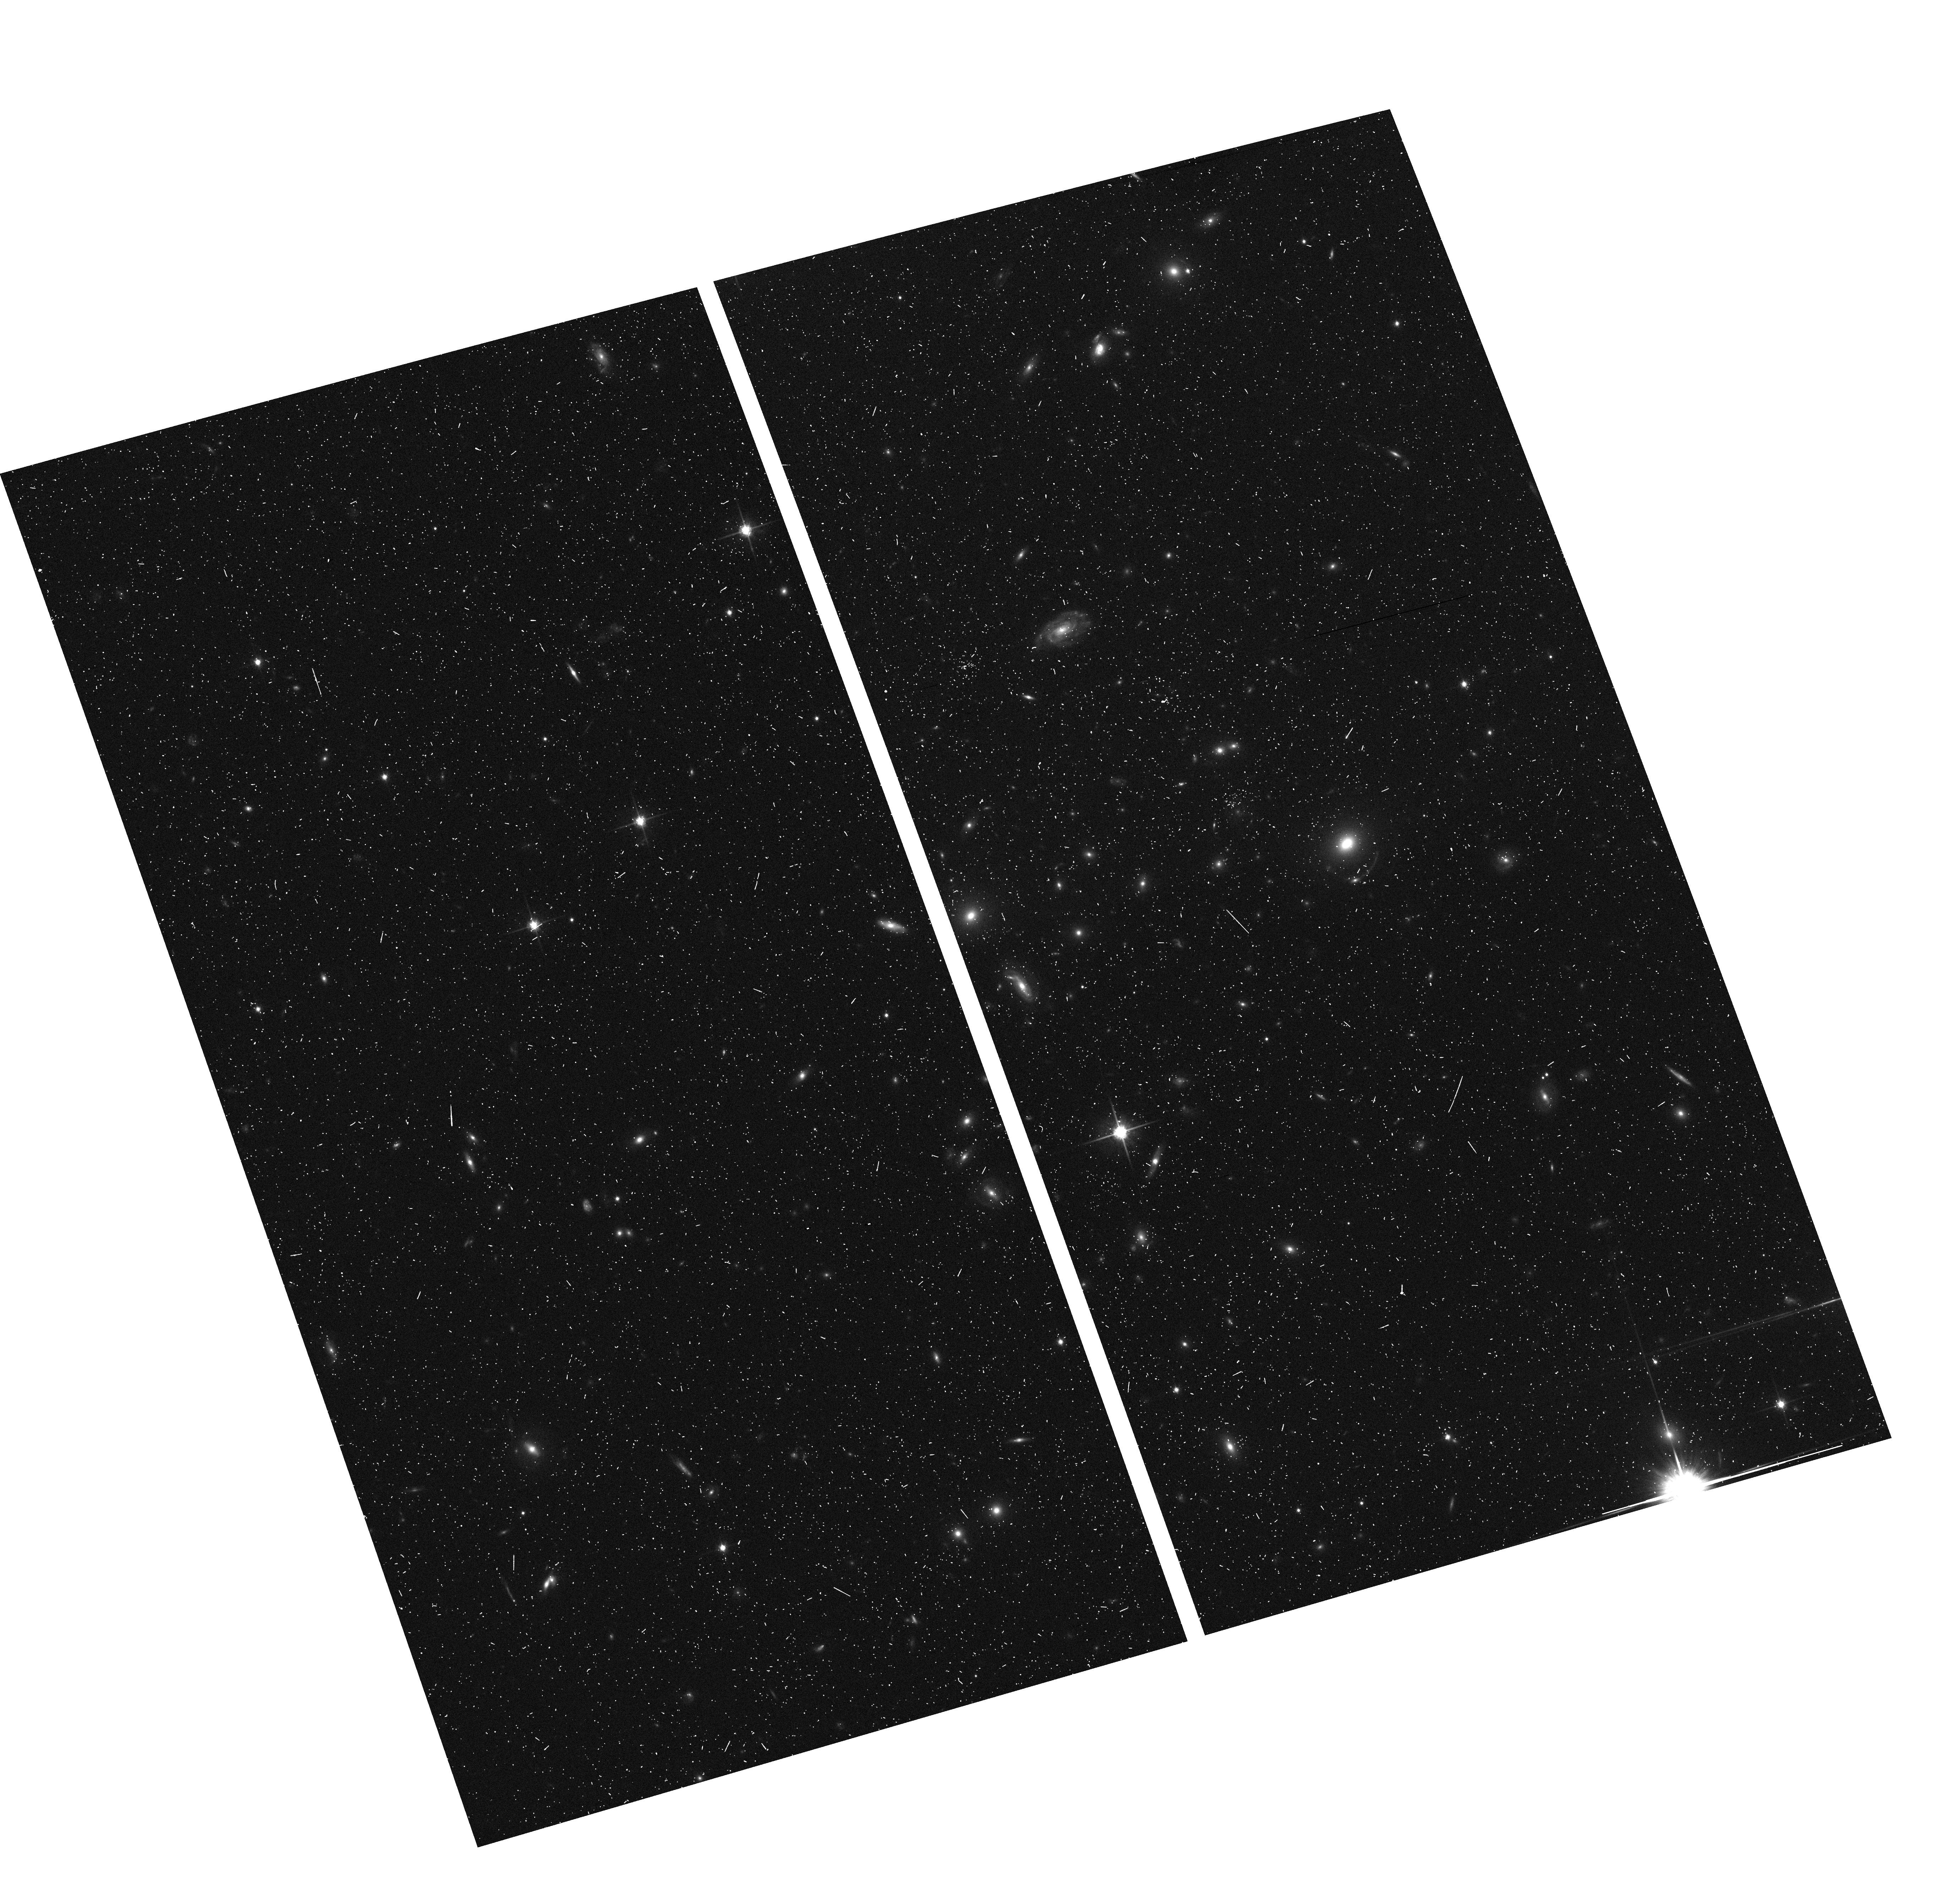
Target: SL2SJ085446-012137
Instrument: ACS/WFC
Filter: F814W
Exposure: 7 min
Observation ID: hst_10876_09_acs_wfc_f814w_j9s809

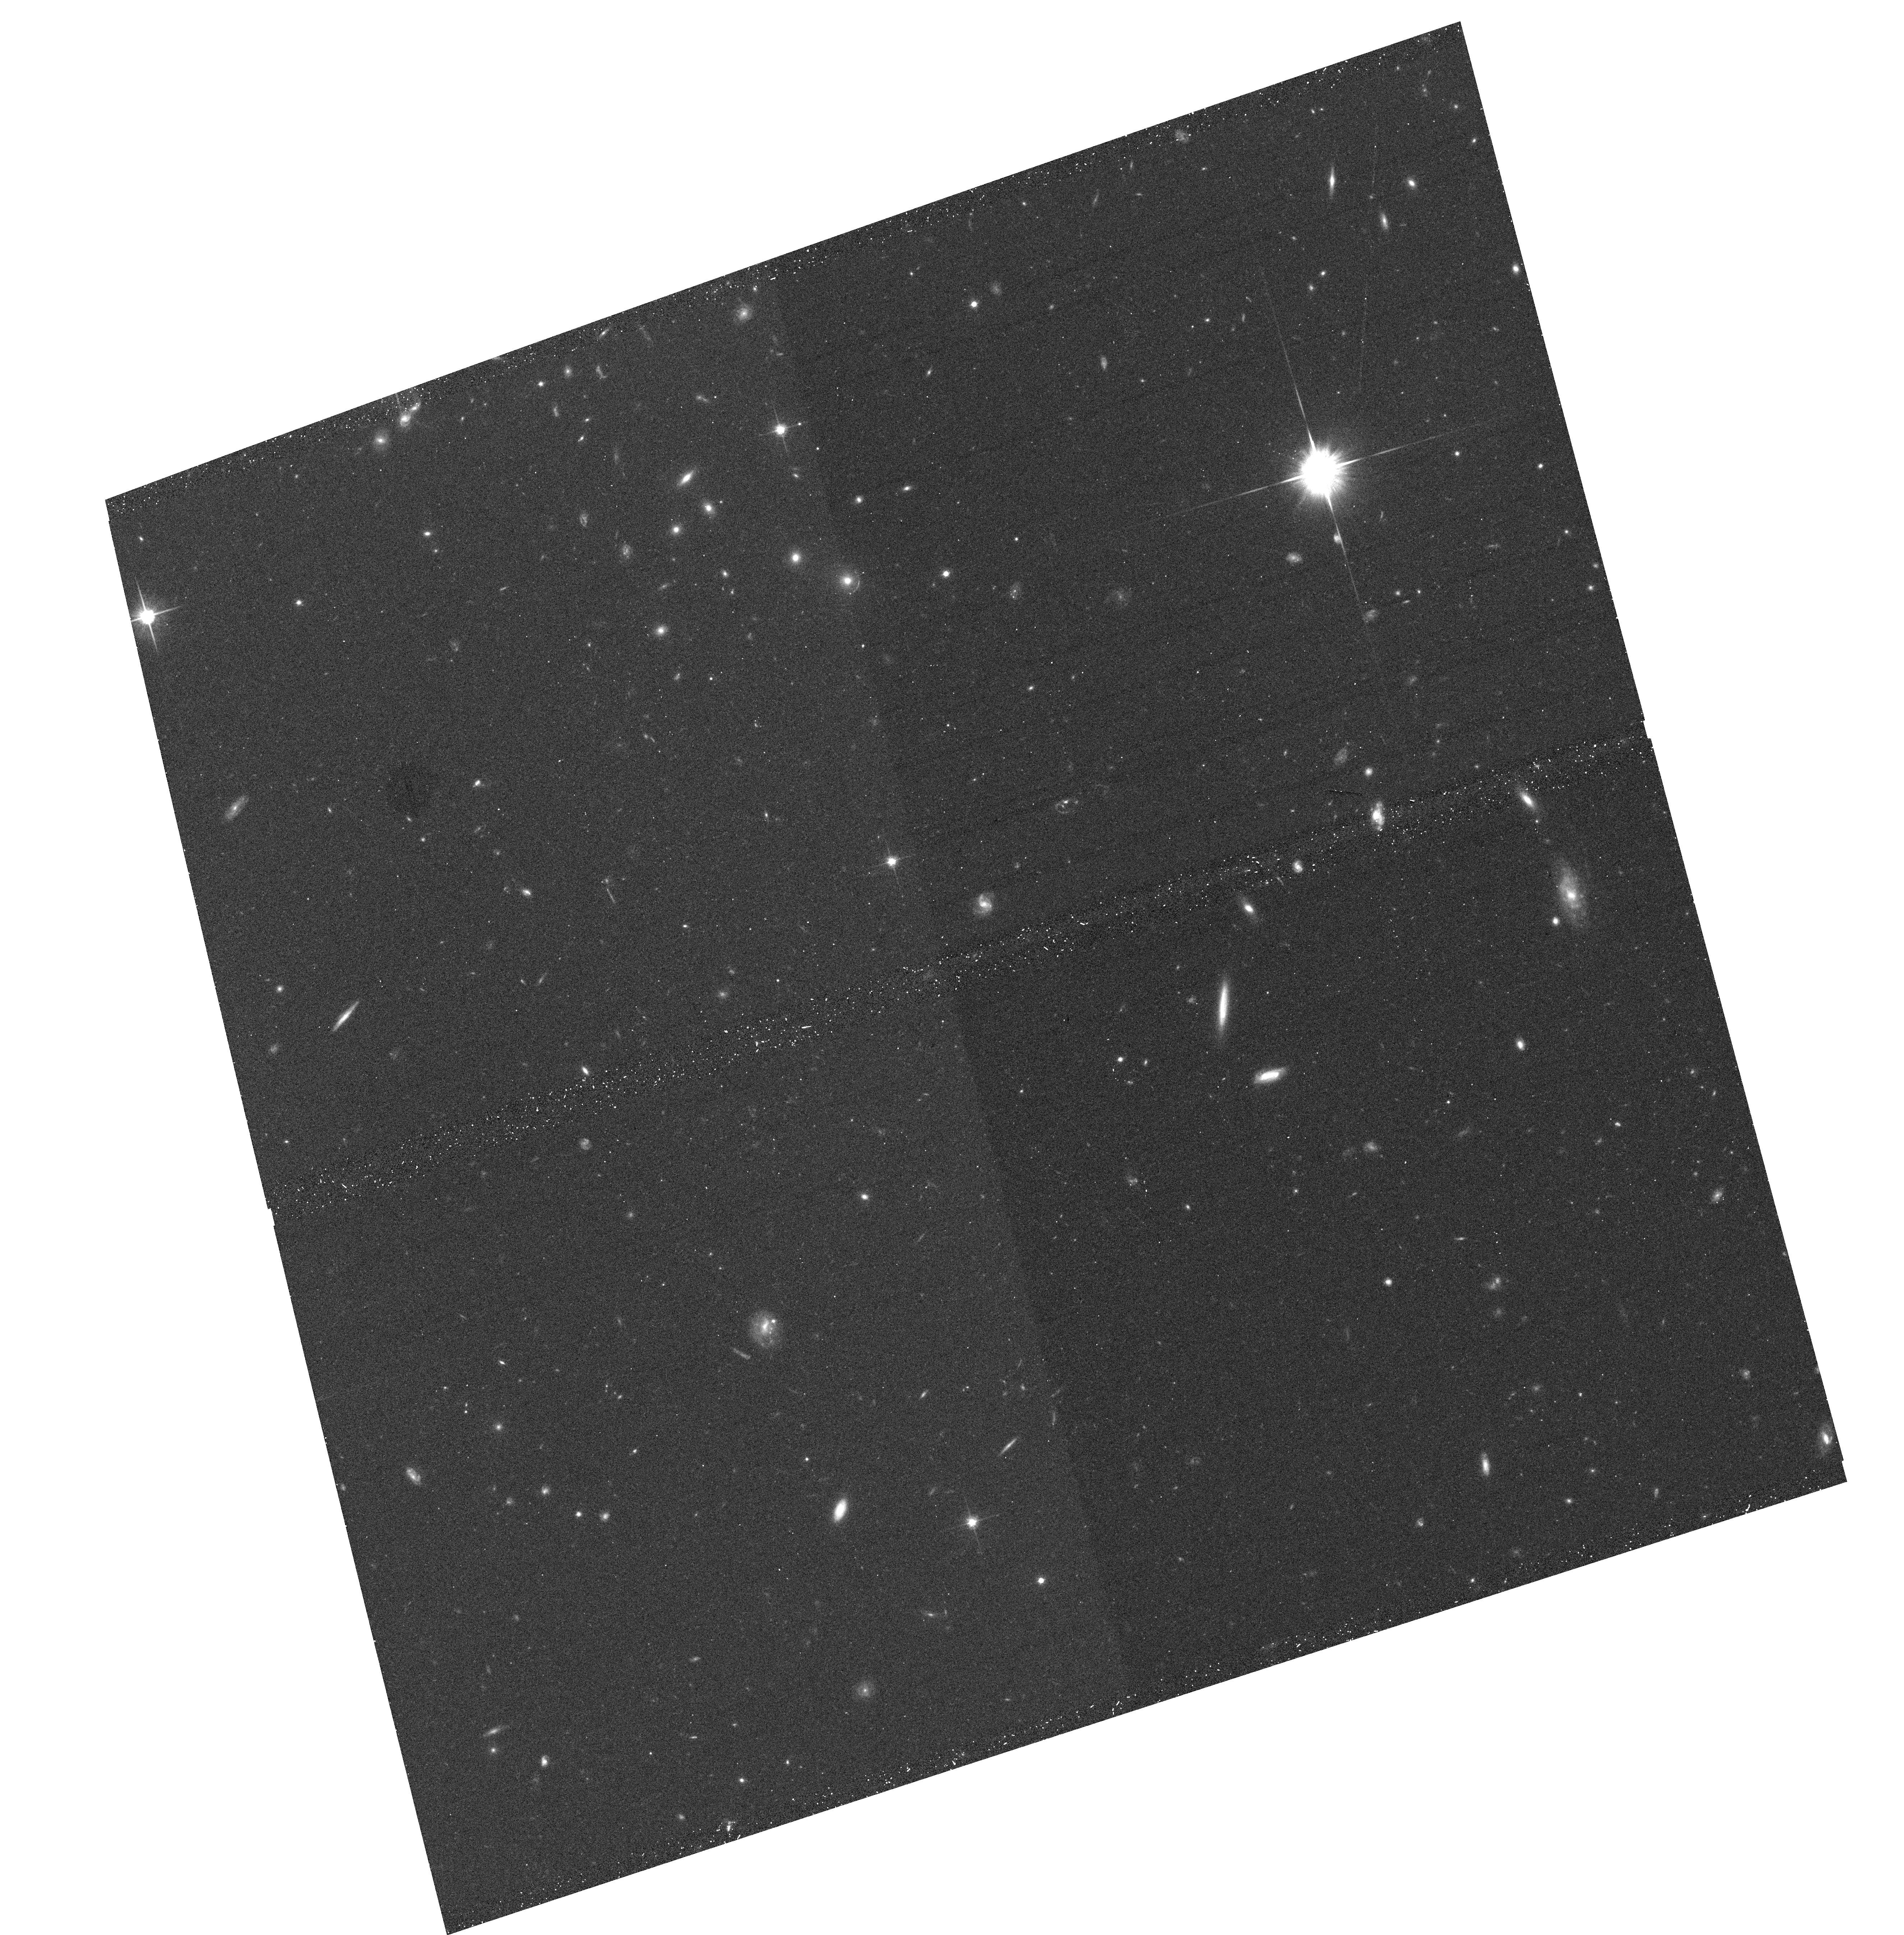
Target: SL2SJ021411-040502
Instrument: ACS/WFC
Filter: F814W
Exposure: 13 min
Observation ID: hst_10876_08_acs_wfc_f814w_j9s808

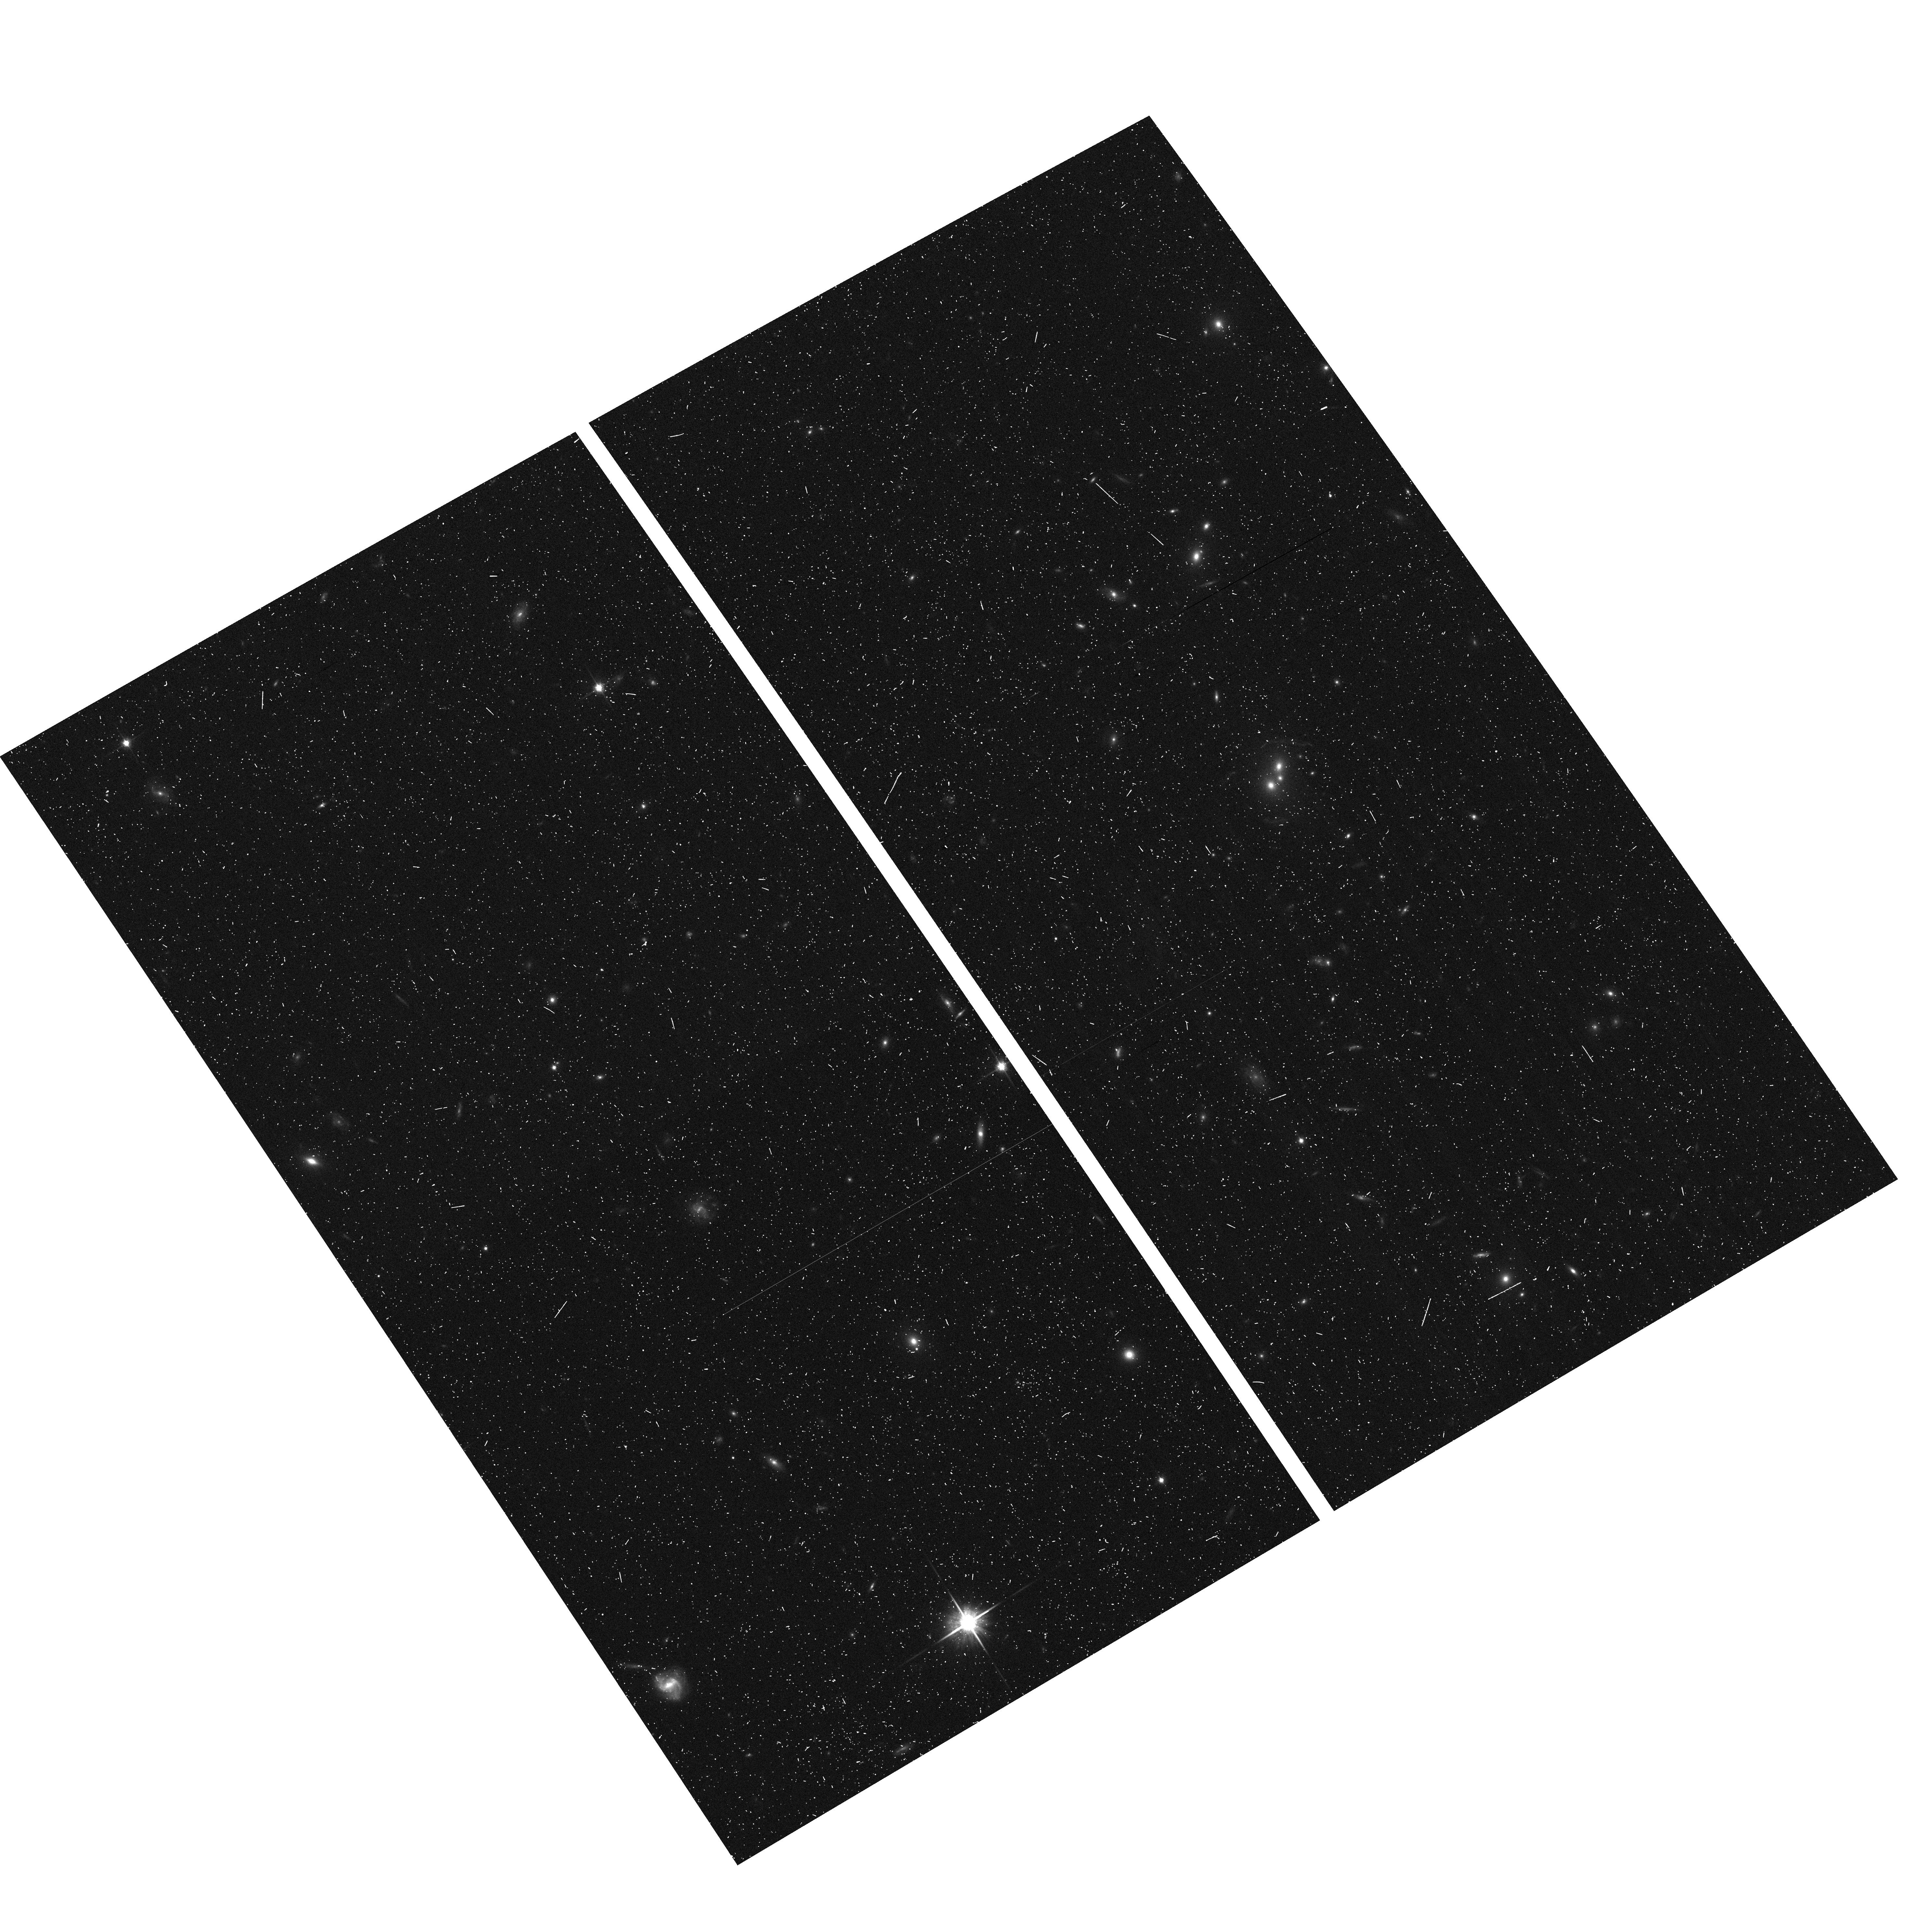
Target: SL2SJ021408-053532
Instrument: ACS/WFC
Filter: F814W
Exposure: 7 min
Observation ID: hst_10876_02_acs_wfc_f814w_j9s802

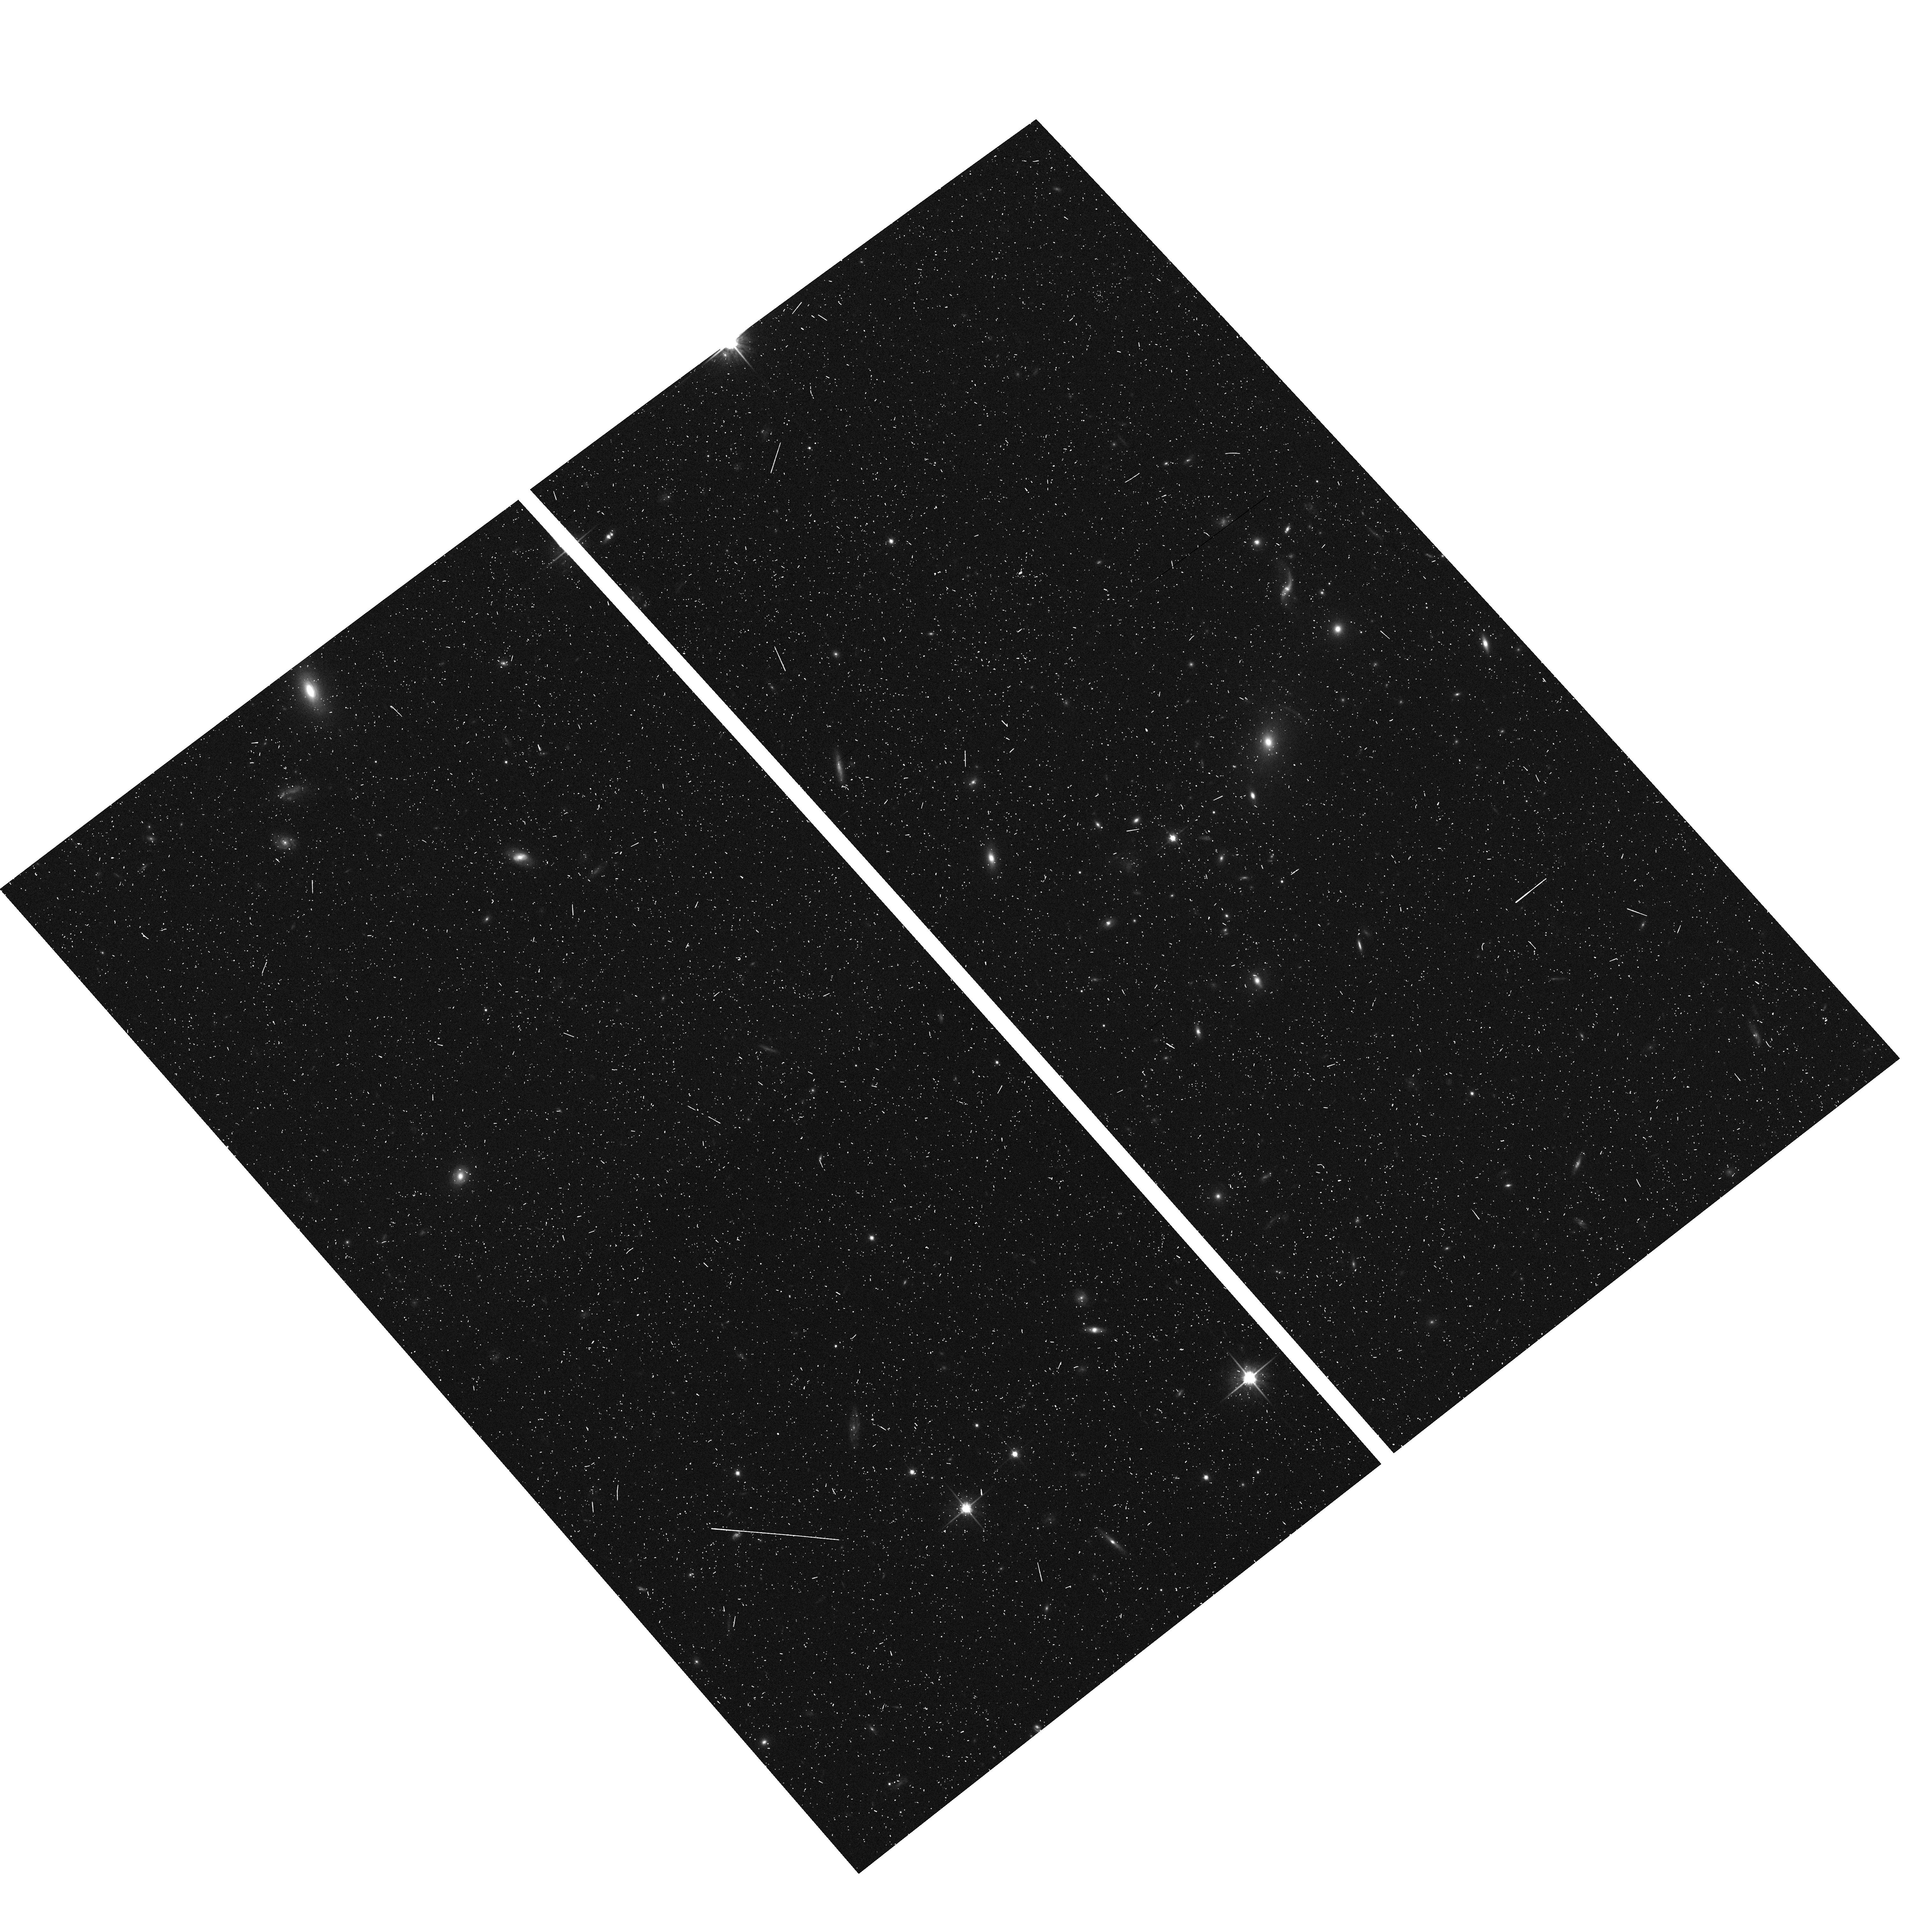
Target: SL2SJ094135-110055
Instrument: ACS/WFC
Filter: F814W
Exposure: 7 min
Observation ID: hst_10876_16_acs_wfc_f814w_j9s816

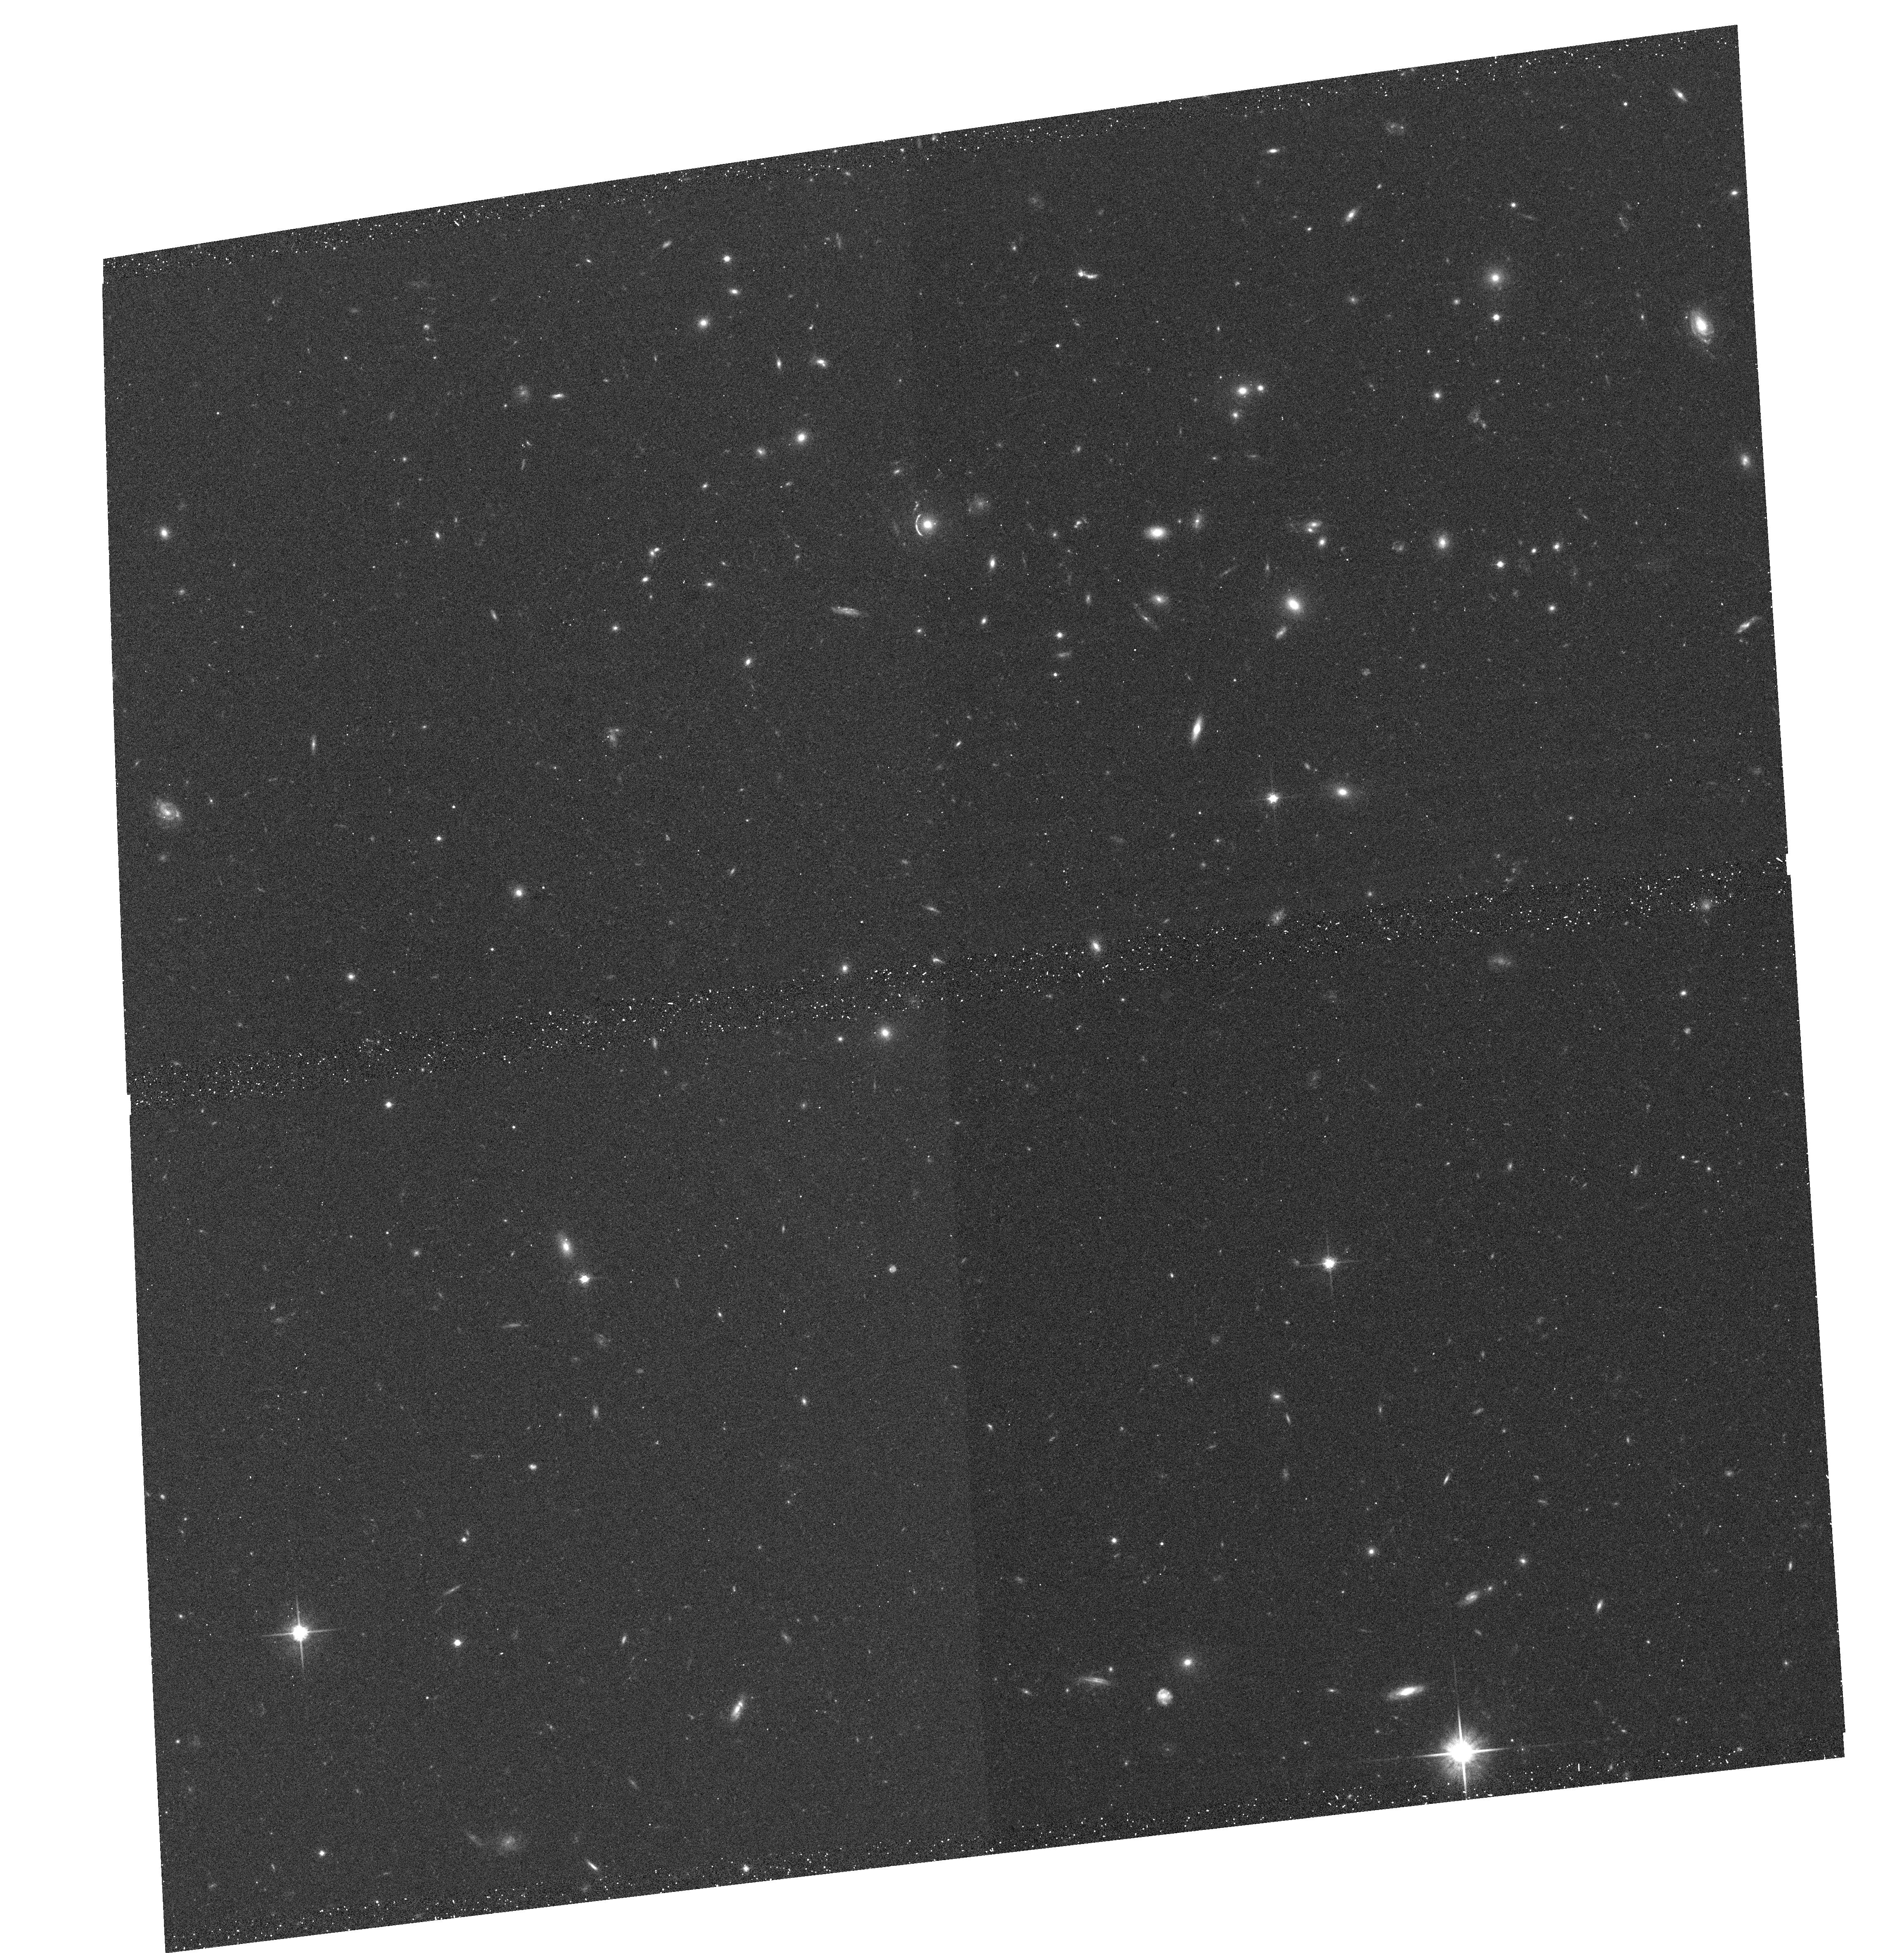
Target: SL2SJ021737-051329
Instrument: ACS/WFC
Filter: F814W
Exposure: 13 min
Observation ID: hst_10876_04_acs_wfc_f814w_j9s804

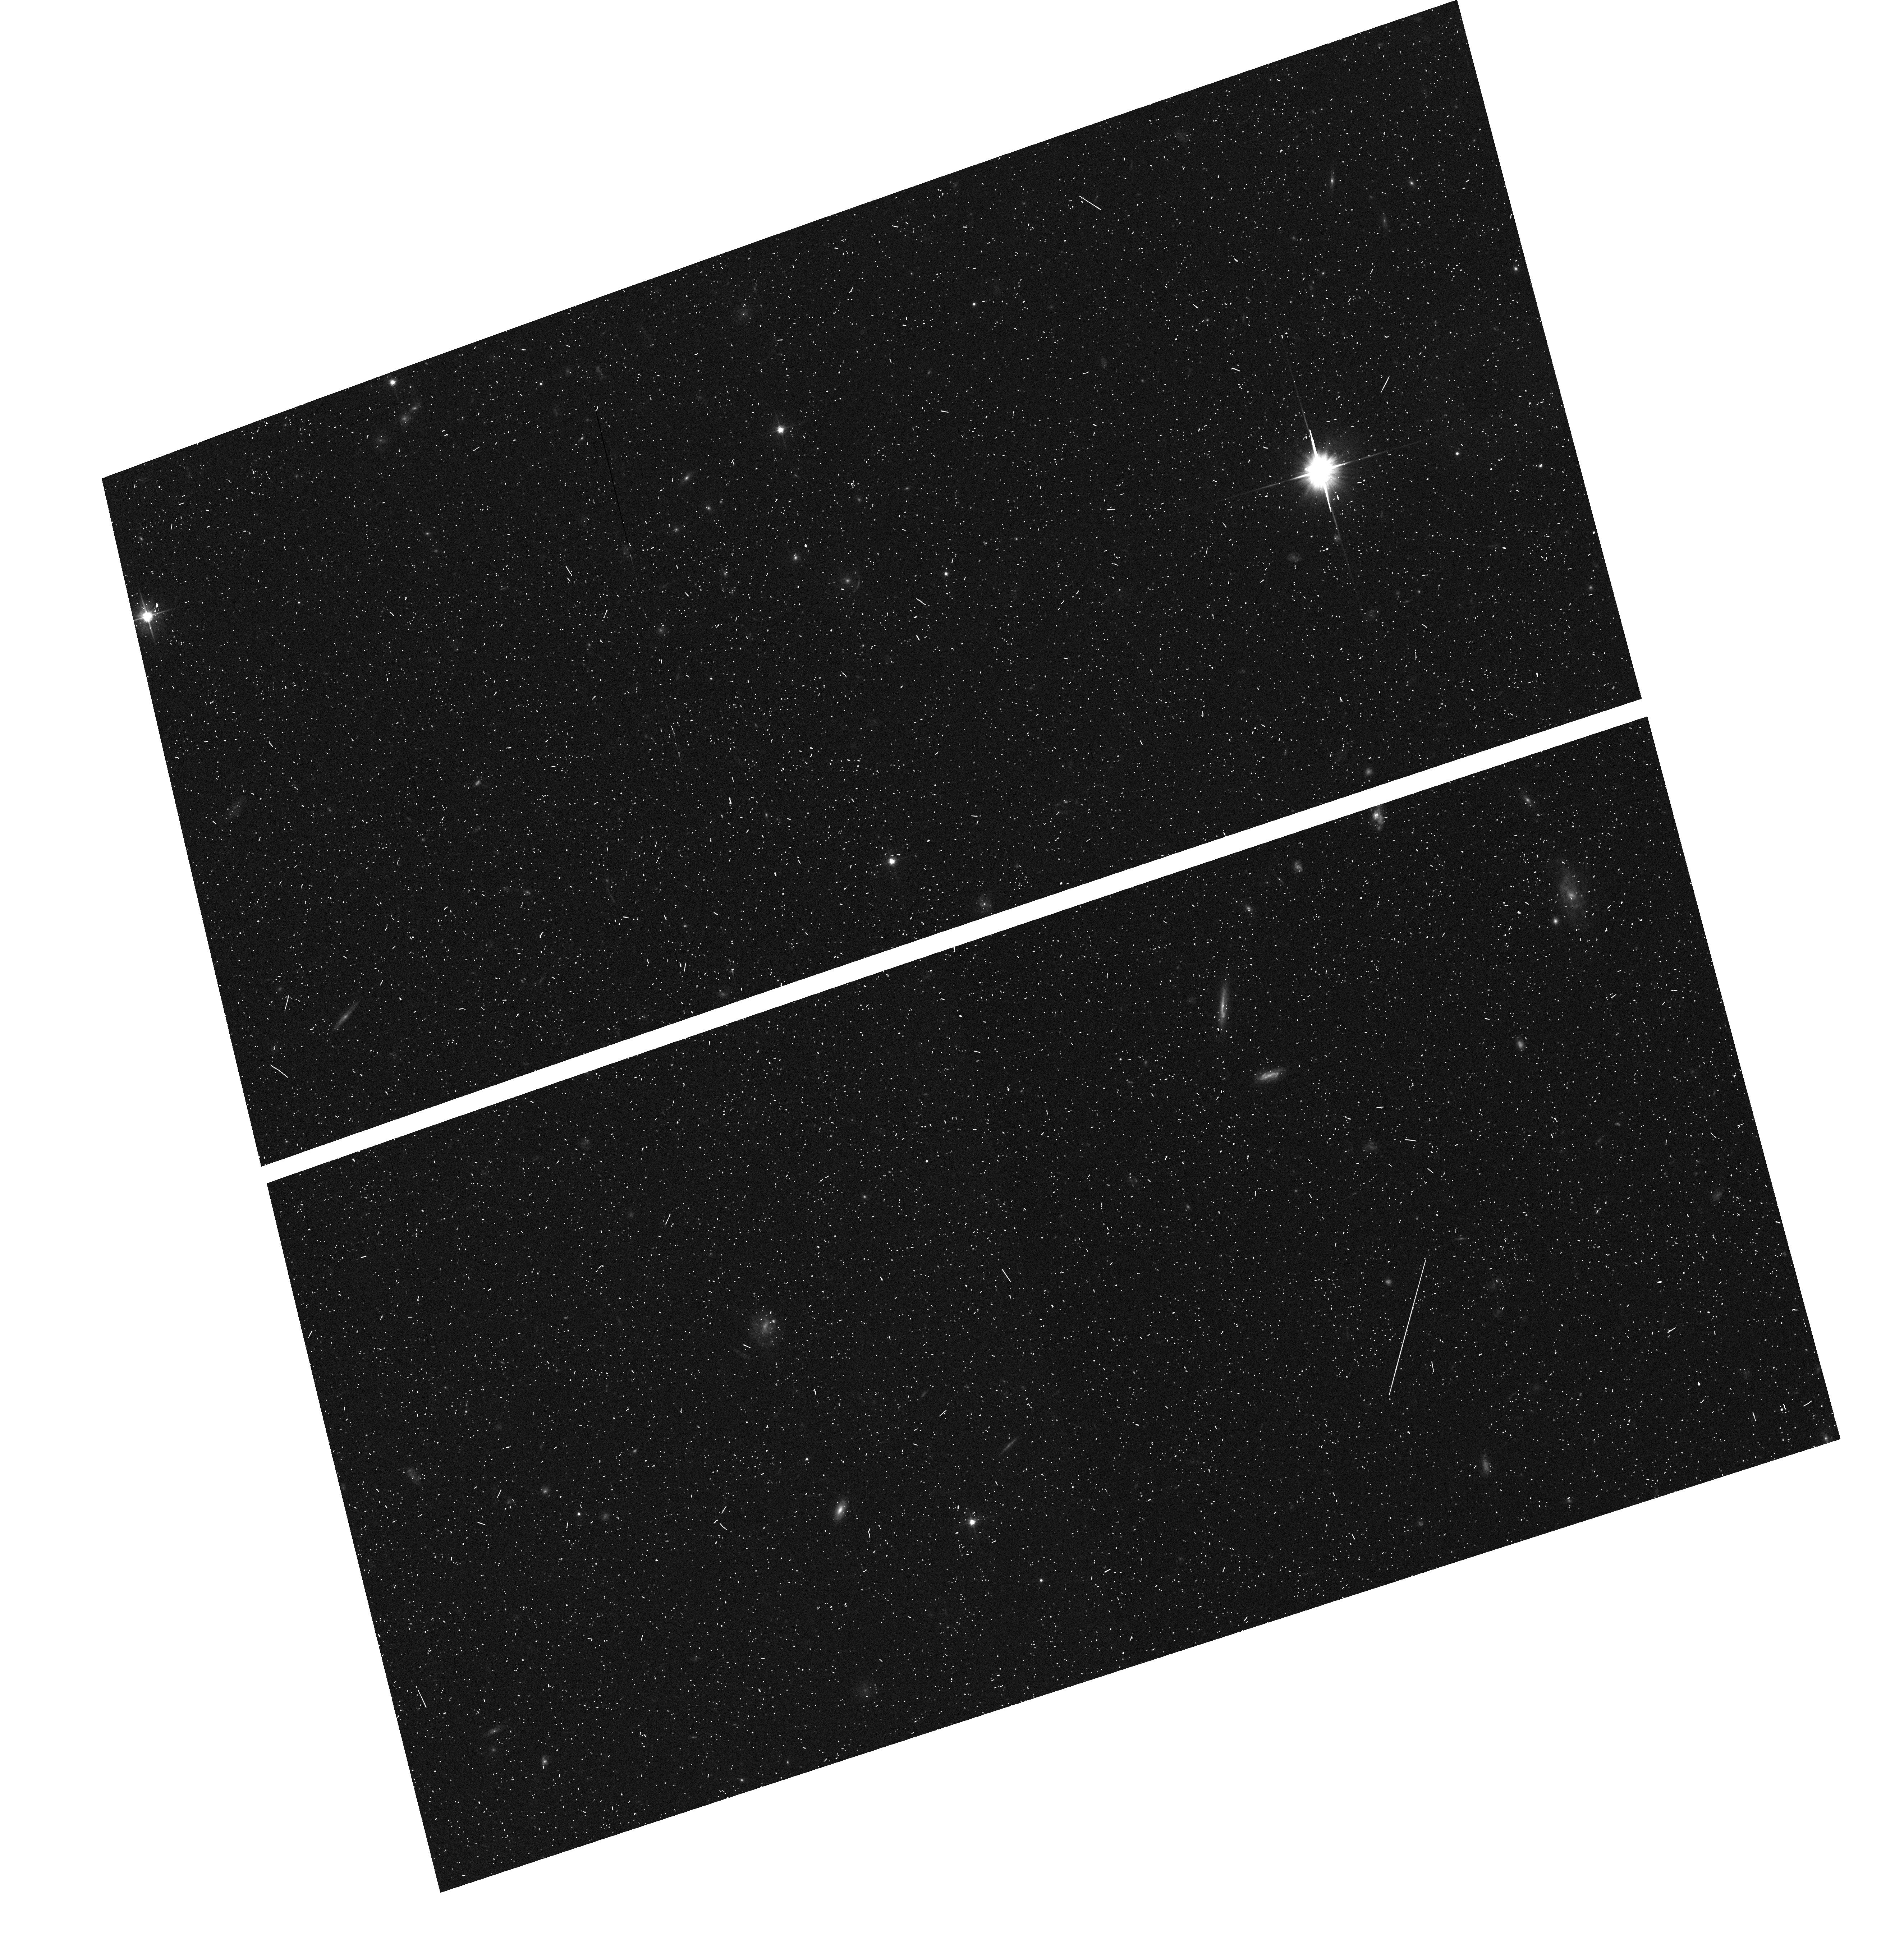
Target: SL2SJ021411-040502
Instrument: ACS/WFC
Filter: F606W
Exposure: 7 min
Observation ID: hst_10876_08_acs_wfc_f606w_j9s808

SL2S: The Strong Lensing Legacy Survey (PI: Kneib, Jean-Paul Richard)

Strong Gravitational Lensing is an invaluable tool to constrain the absolute mass distribution of structures irrespective of their light distribution. Strong Lensing has successfully been applied to single galaxies lensing quasars into multiple images, and to massive clusters lensing background sources into giant arcs. More recently, the Sloan Lens ACS Survey also found numerous examples of isolated, yet massive ellipticals lensing background galaxies into Einstein rings. We have started the Strong Lensing Legacy Survey (SL2S) looking for strong lenses in the 170 sq. degree CFHT-Legacy Survey, using dedicated automated search procedures, optimized for detection of arcs and Einstein rings. Thanks to the unsurpassed combined depth, area and image quality of the CFHT-LS, we uncovered a new population of lenses: the intermediate mass halo and sub-halo lenses. This new population effectively bridges the gap between single galaxies and massive clusters. Here, we propose to obtain SNAPSHOT ACS images of the 50 first strong lens candidates with Einstein radii 2"<Re<9" (found in the first 45 sq. degrees of CFHT-LS data released). The ACS images will allow us to model in details the mass distribution of this new population of lensing groups under various lensing configurations. Using ACS images, we ultimately hope to provide a better understanding of the formation of structures by studying the lensing signatures of the key population of galaxy groups.